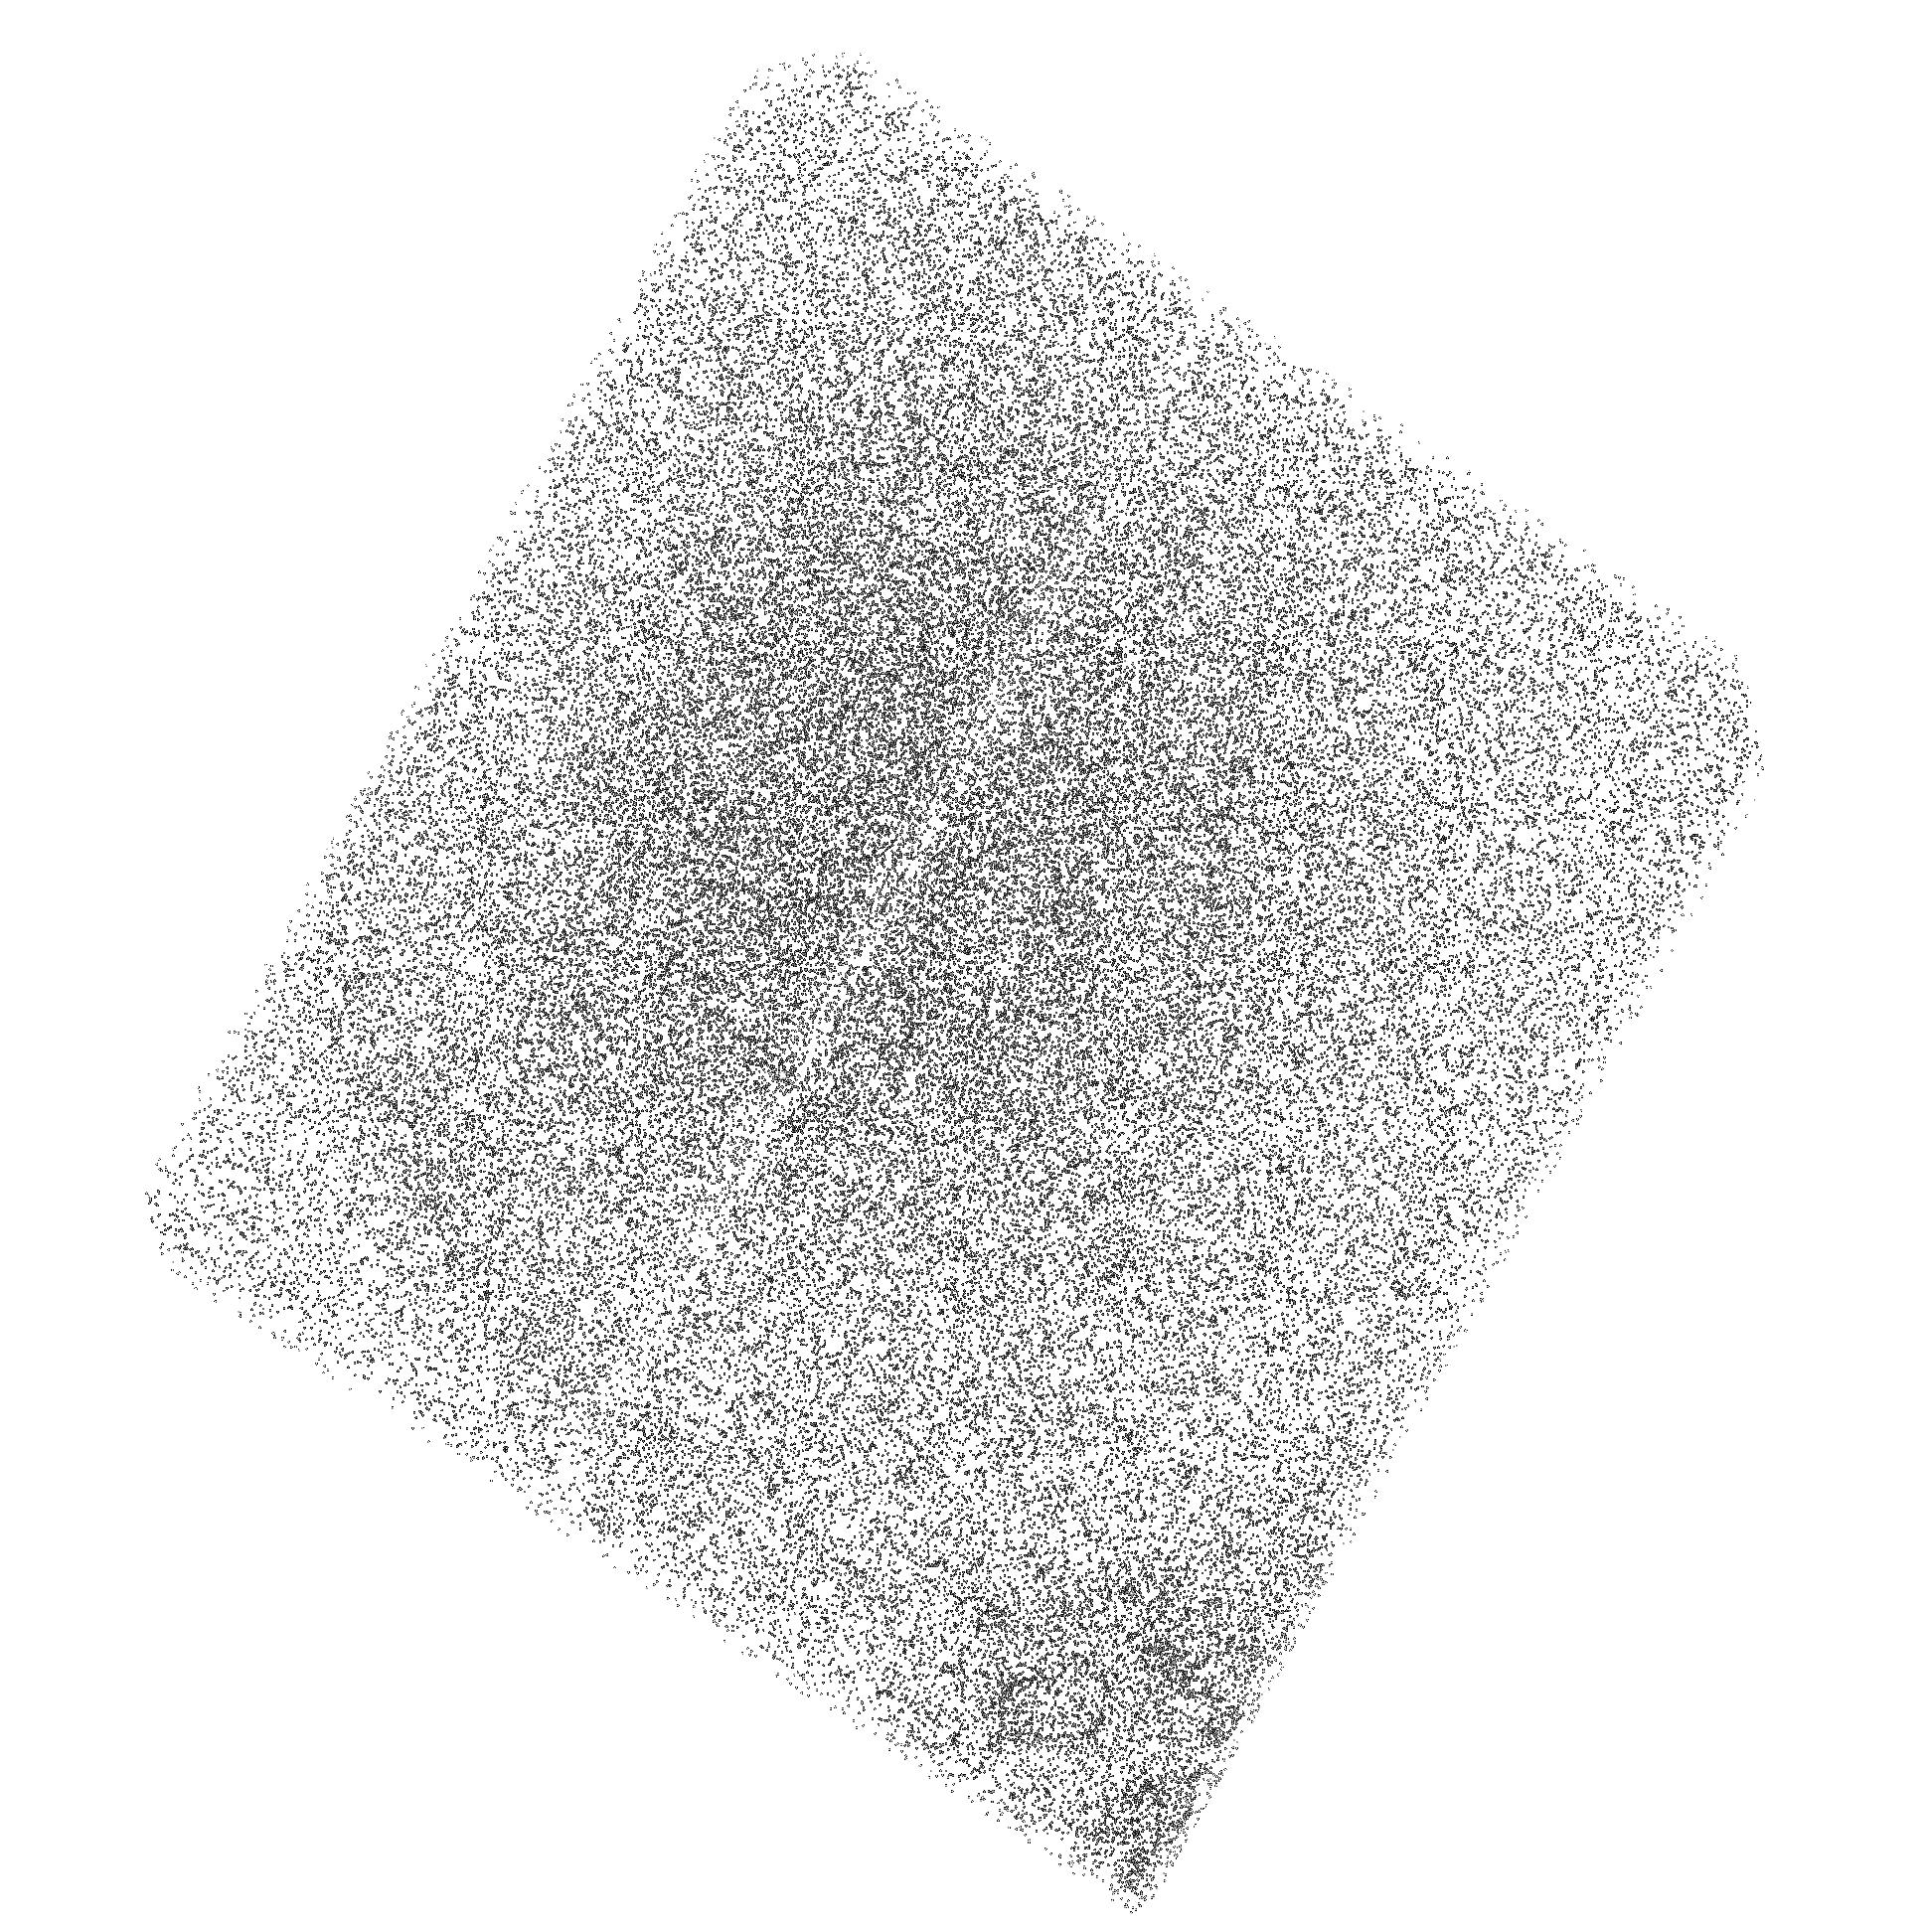
Target: PSR-J0437-47-BOW
Instrument: ACS/SBC
Filter: F140LP
Exposure: 37 min
Observation ID: hst_12917_02_acs_sbc_f140lp_jbym02

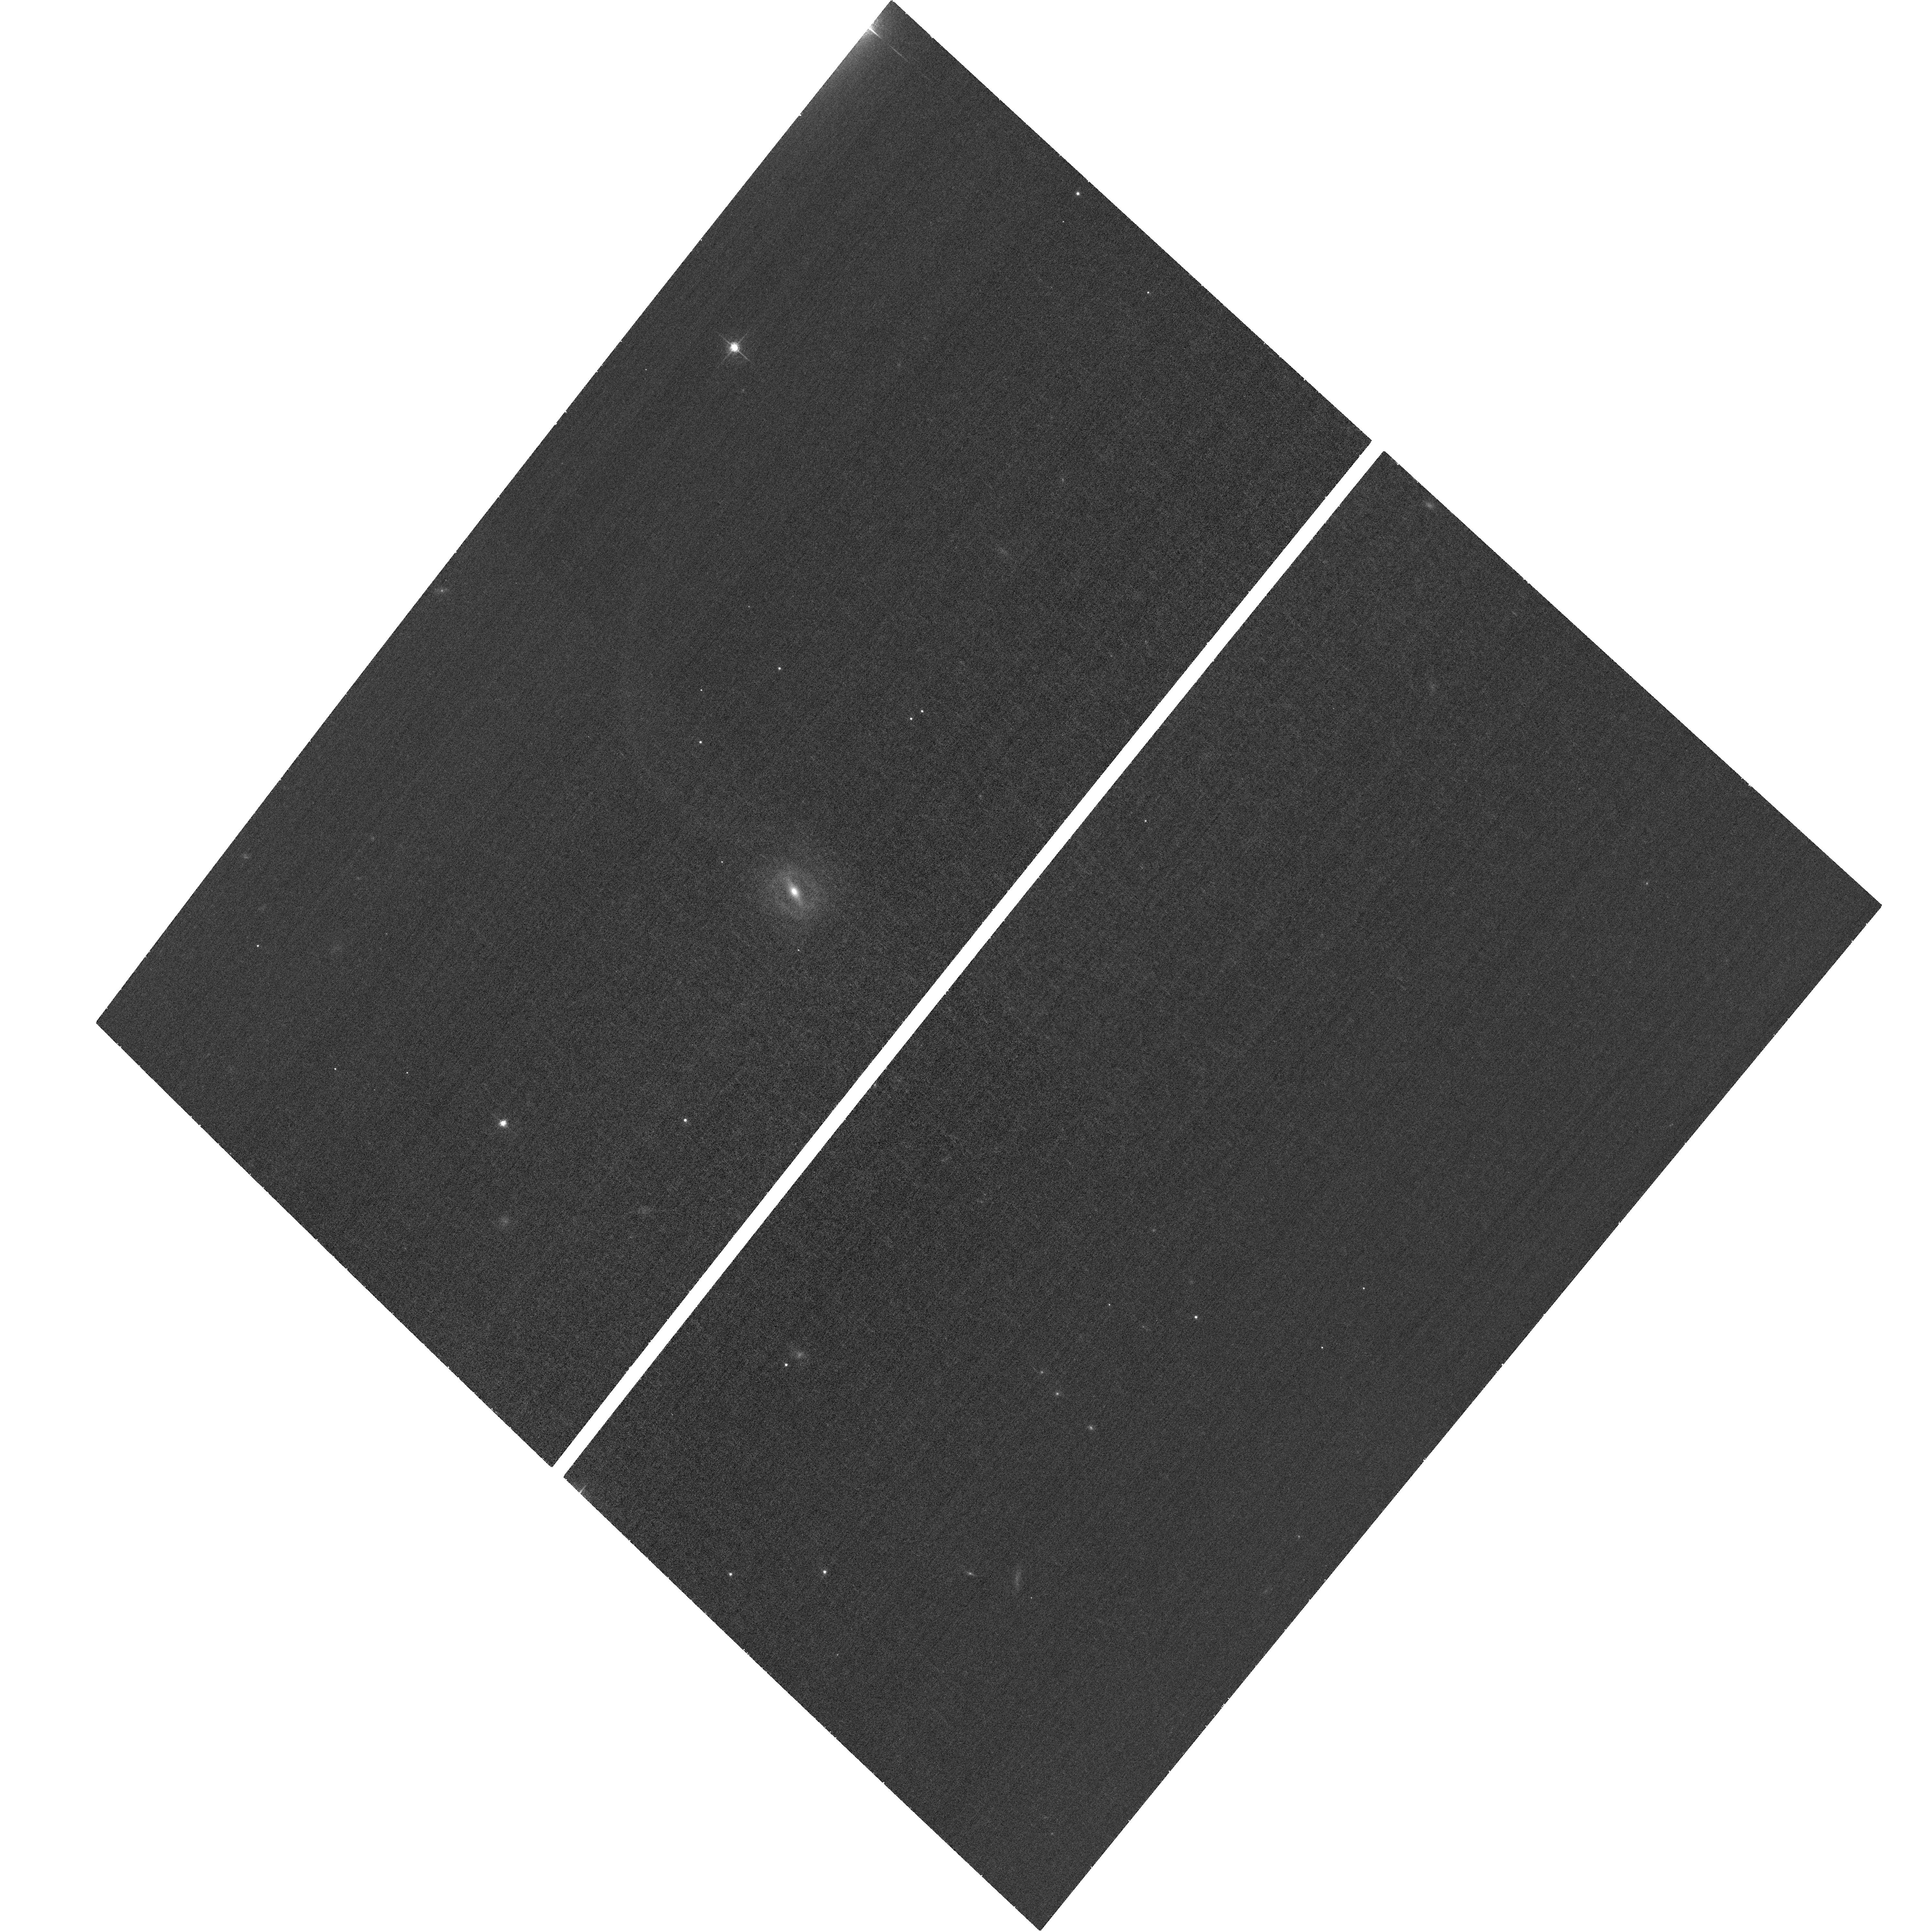
Target: PSR-J0437-47-BOW
Instrument: ACS/WFC
Filter: F658N
Exposure: 33 min
Observation ID: hst_12917_03_acs_wfc_f658n_jbym03

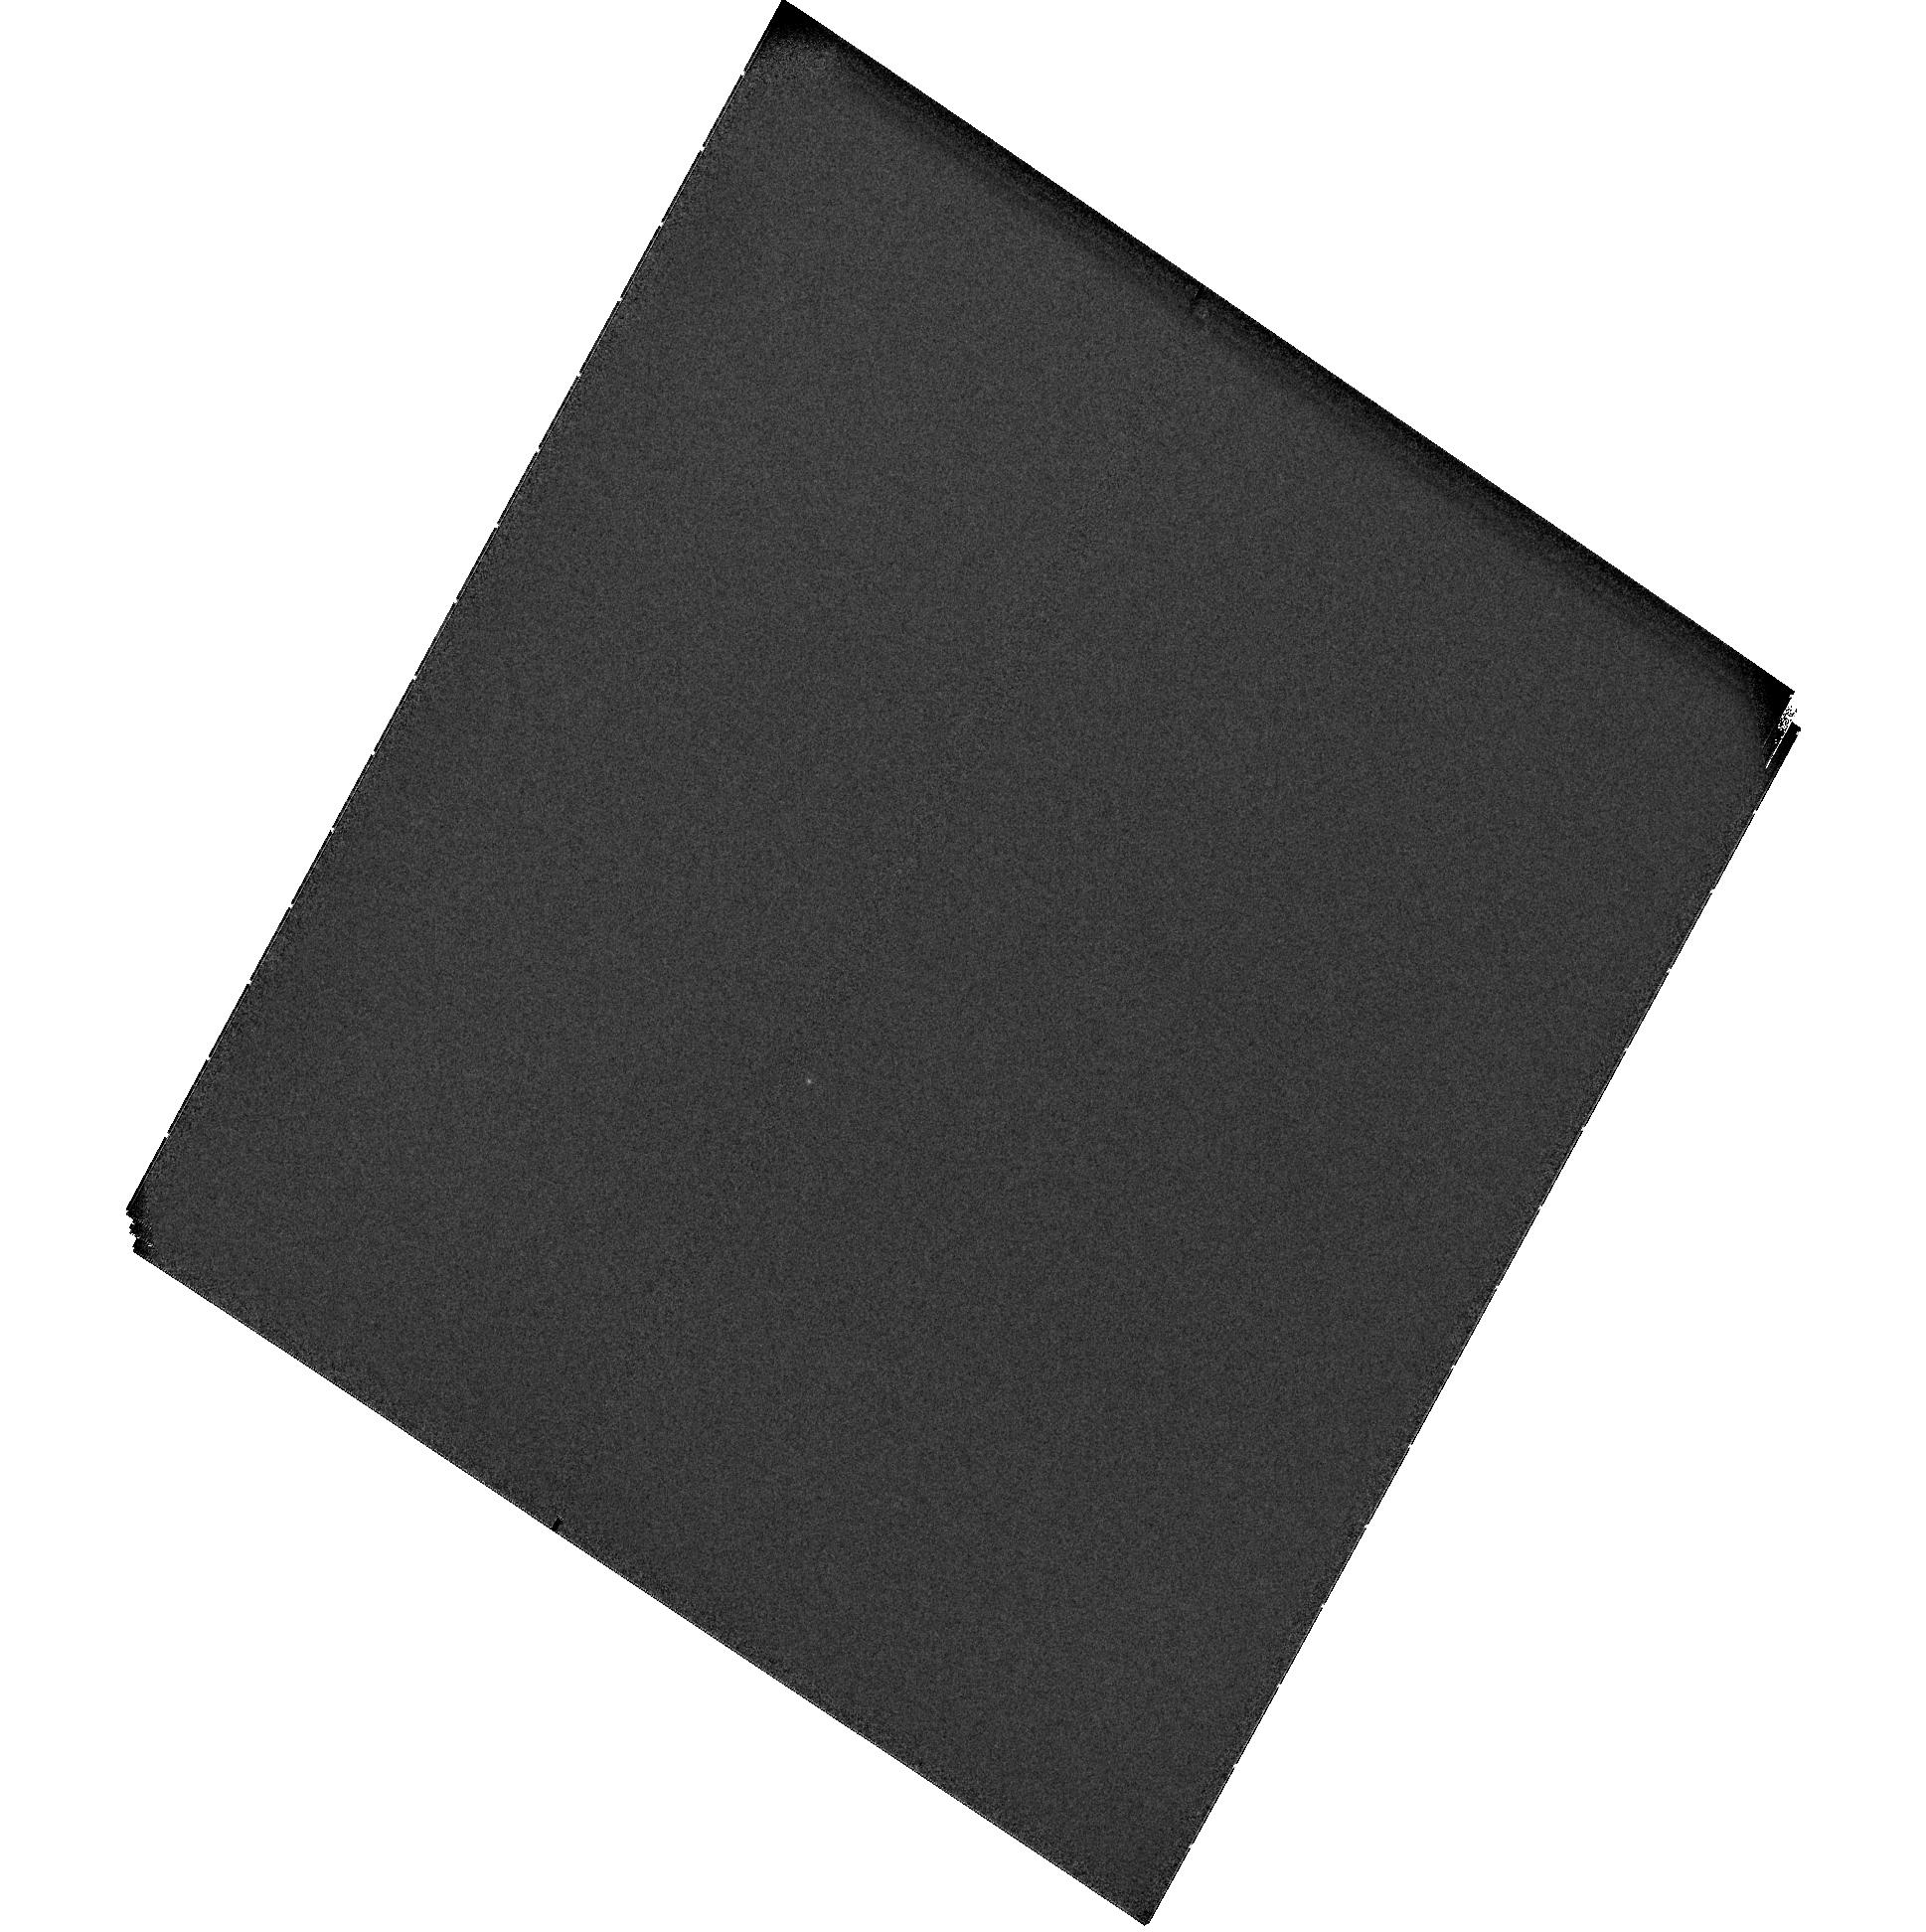
Target: PSR-J0437-47-BOW
Instrument: ACS/SBC
Filter: F115LP
Exposure: 1.3 h
Observation ID: hst_12917_01_acs_sbc_f115lp_jbym01

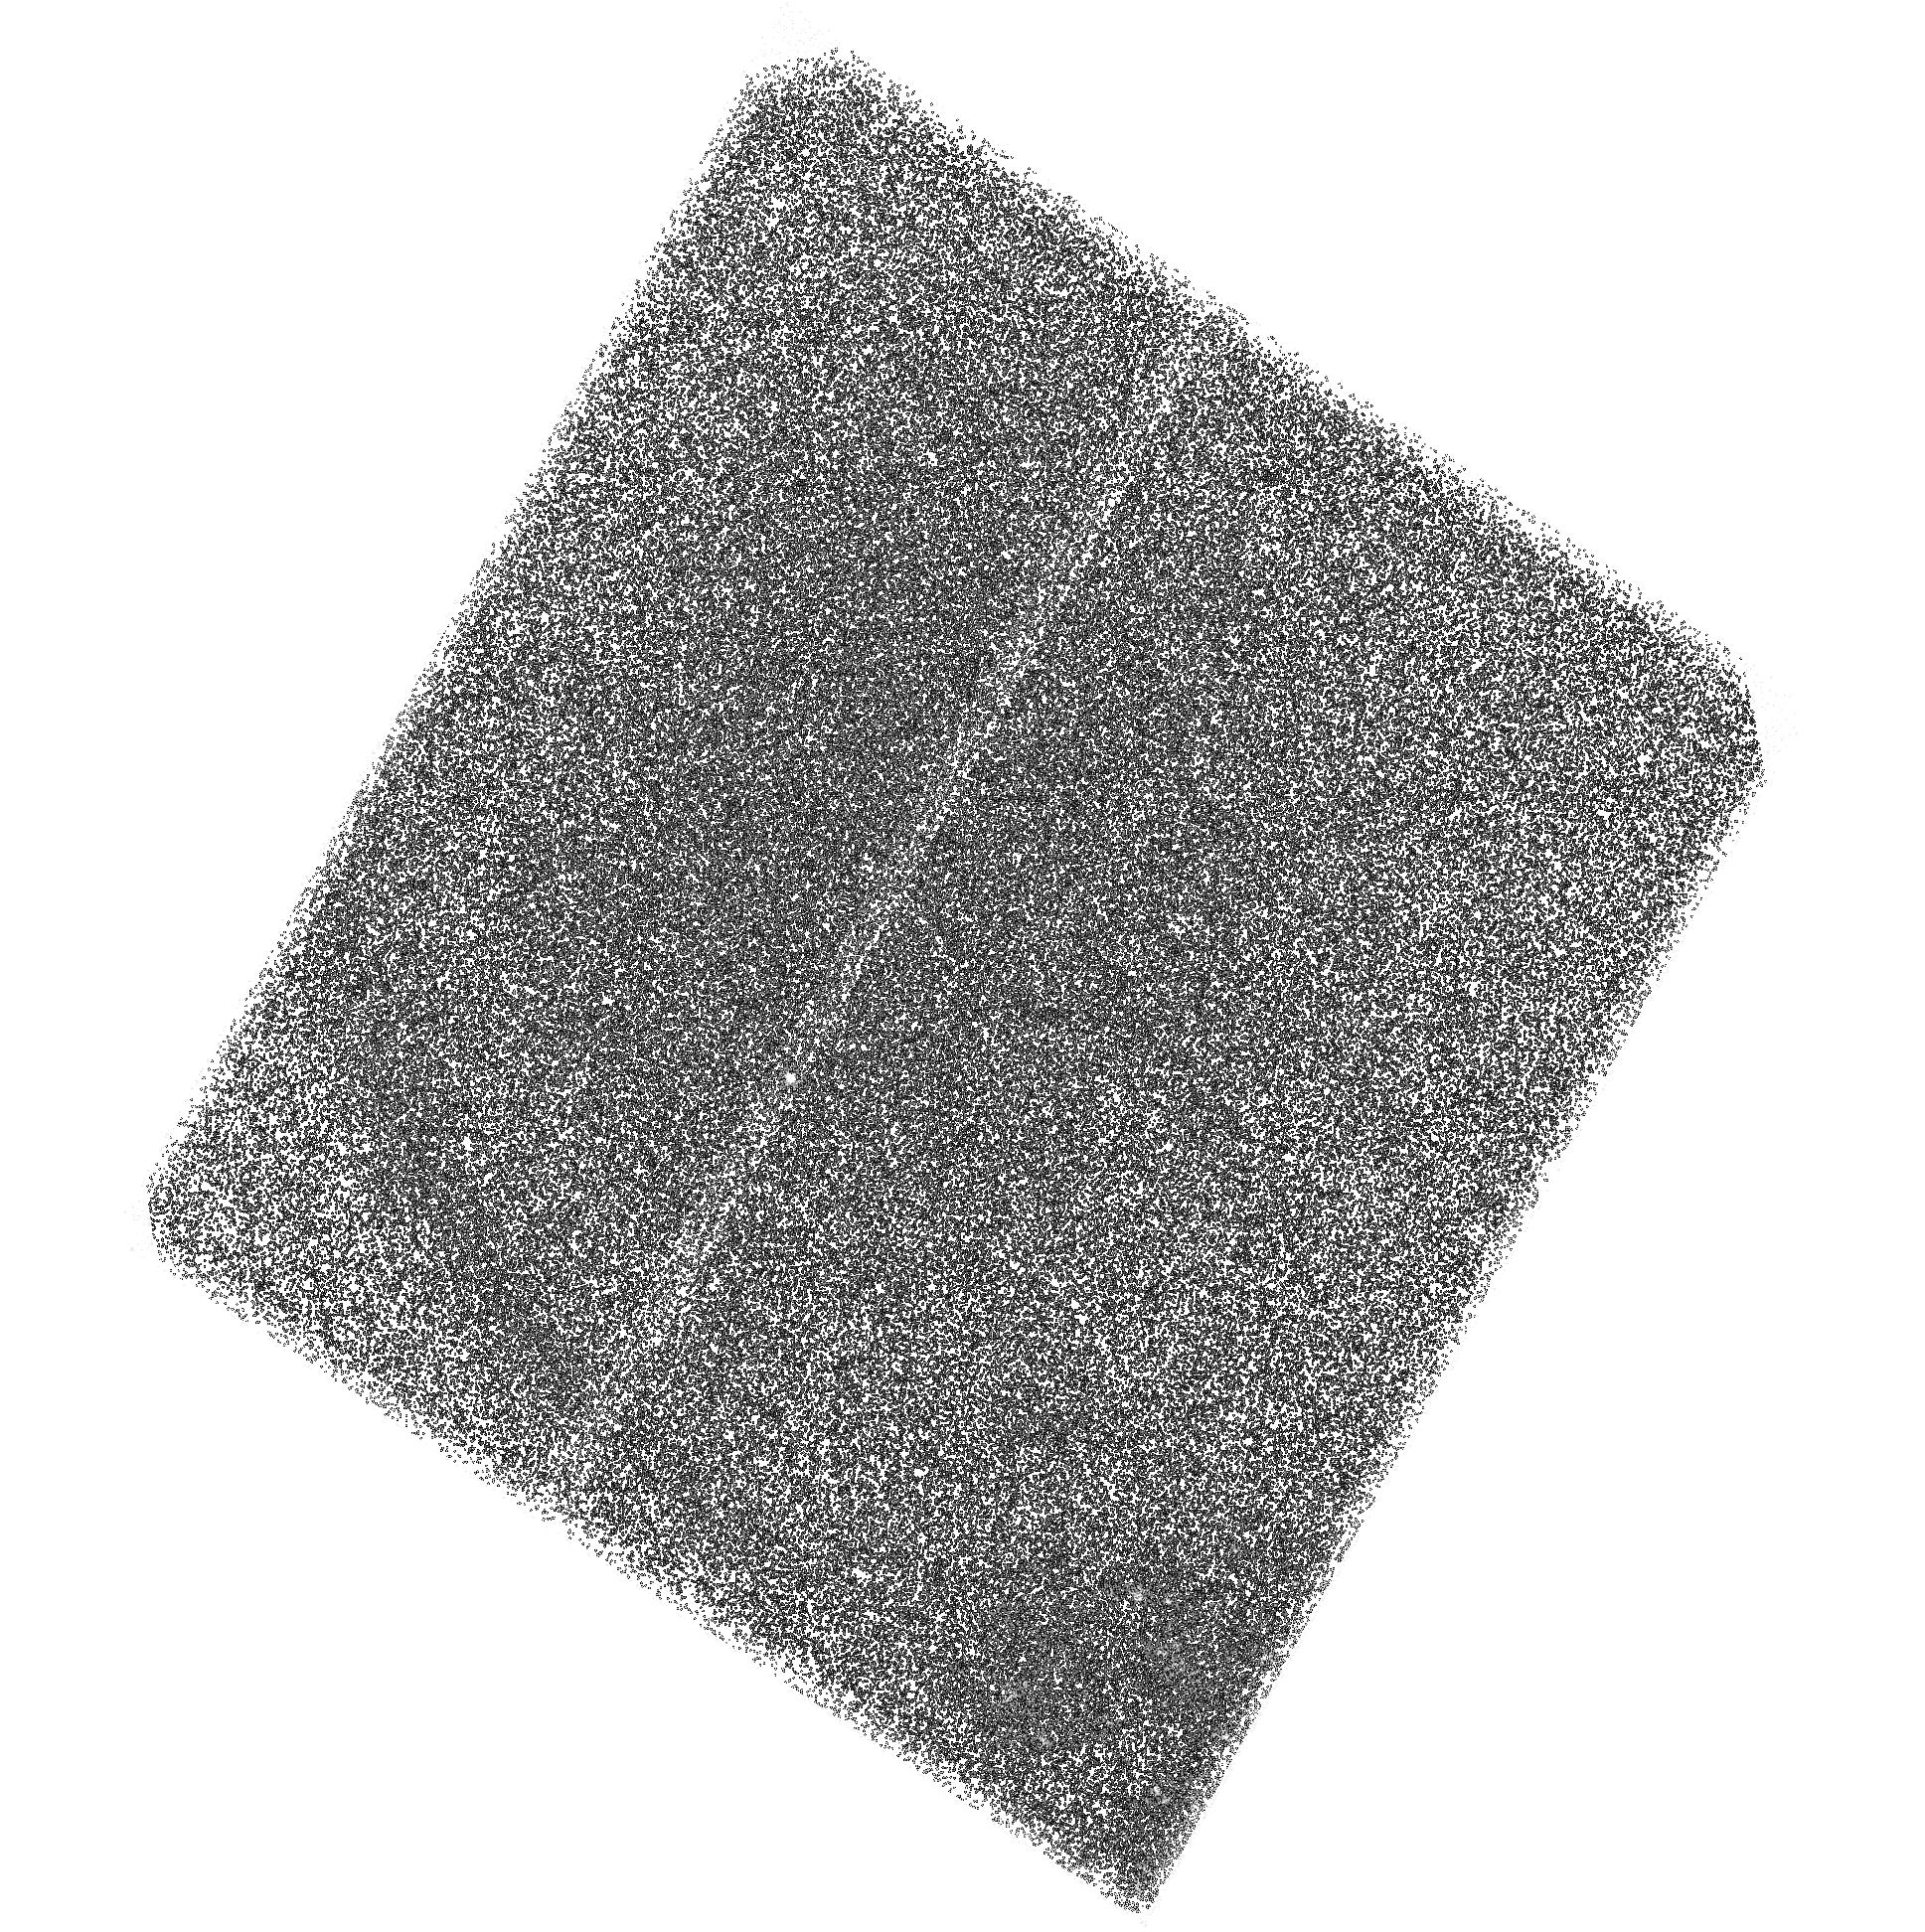
Target: PSR-J0437-47-BOW
Instrument: ACS/SBC
Filter: F125LP
Exposure: 1.3 h
Observation ID: hst_12917_02_acs_sbc_f125lp_jbym02

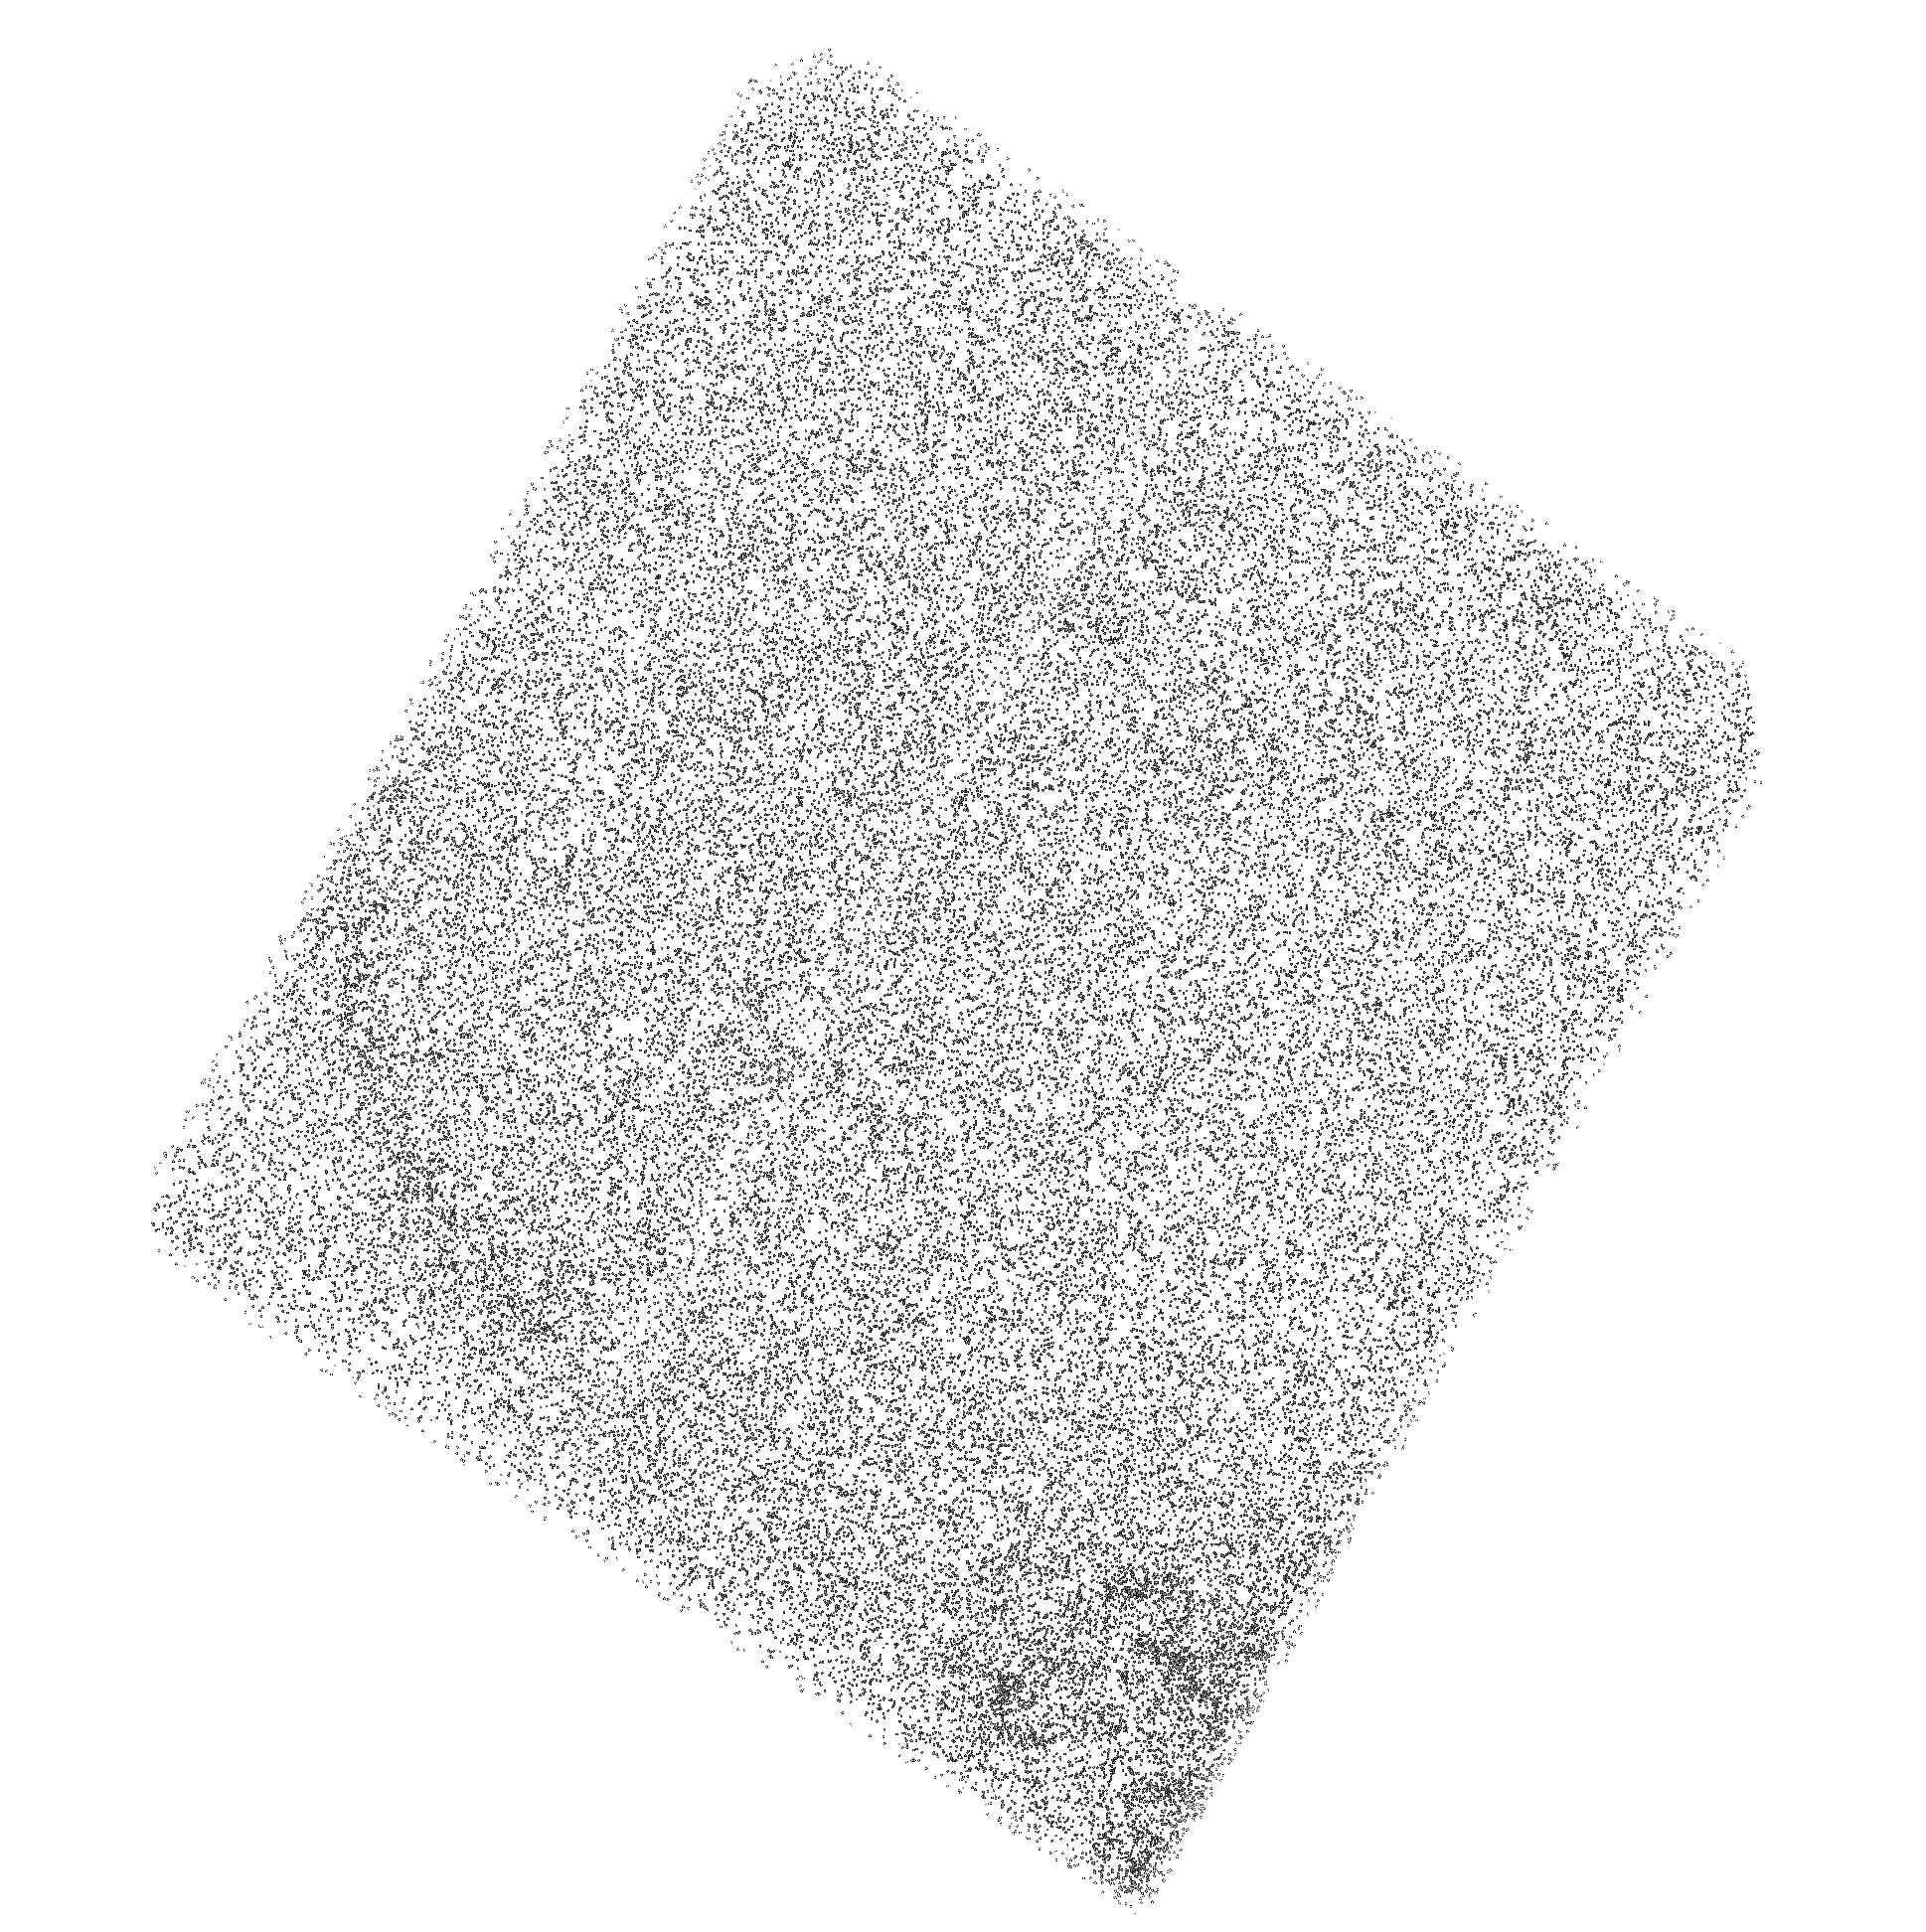
Target: PSR-J0437-47-BOW
Instrument: ACS/SBC
Filter: F140LP
Exposure: 37 min
Observation ID: hst_12917_01_acs_sbc_f140lp_jbym01

The FUV bow-shock nebula of PSR J0437-4715 (PI: Durant, Martin)

We serendipitously detected a small part of the bow-shock around PSR J0437-4715 in FUV, during our spectroscopic observations of this nearby pulsar. This pulsar is known to be accompanied by a prominent H-alpha bow-shock but, to our surprise, we have discovered its clear counterpart in the FUV image (Figure 1). We are not aware of any instance where both H-alpha and FUV emission are seen from a bow-shock outside the Solar system. The origin of the FUV emission is enigmatic, and the spatial structure of the FUV emission and its relative extent compared to the H-alpha bow are not yet known. We wish to understand the origin of the FUV emission and use both H-alpha and FUV images to constrain the bow-shock physics and the local ISM properties. Using three long-pass filters in the FUV, we will probe the spatially resolved spectrum of the FUV emission and, at the same time, image most of the bow-shock with subarcsecond resolution. We will also obtain a contemporaneous, high-resolution H-alpha image. This, together with knowledge of the pulsar energetics, will allow us to model the emission mechanism and physical conditions throughout the bow-shock, a unique opportunity only available for this object and only using HST's FUV capabilities.